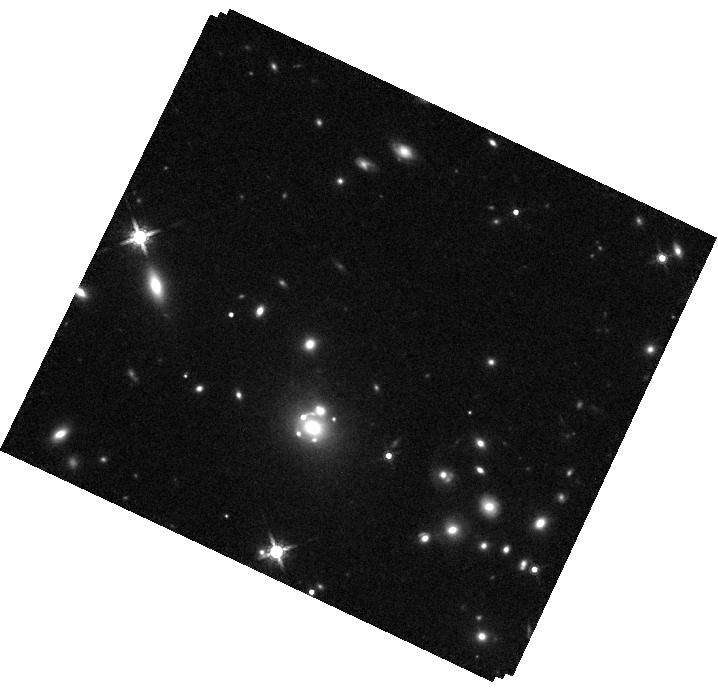
Target: AT2025WNY
Instrument: WFC3/IR
Filter: F160W
Exposure: 10 min
Observation ID: hst_17611_01_wfc3_ir_f160w_ifbu01

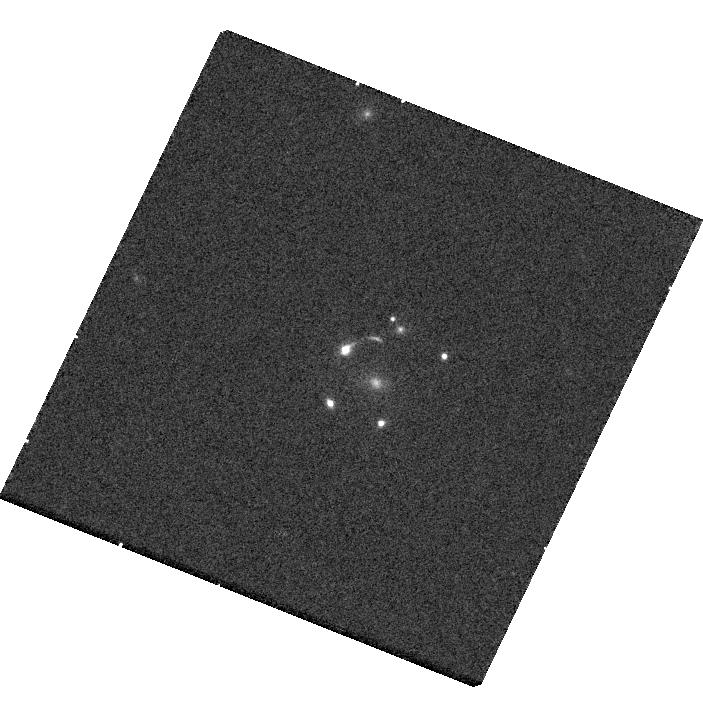
Target: AT2025WNY
Instrument: WFC3/UVIS
Filter: F475W
Exposure: 10 min
Observation ID: hst_17611_01_wfc3_uvis_f475w_ifbu01

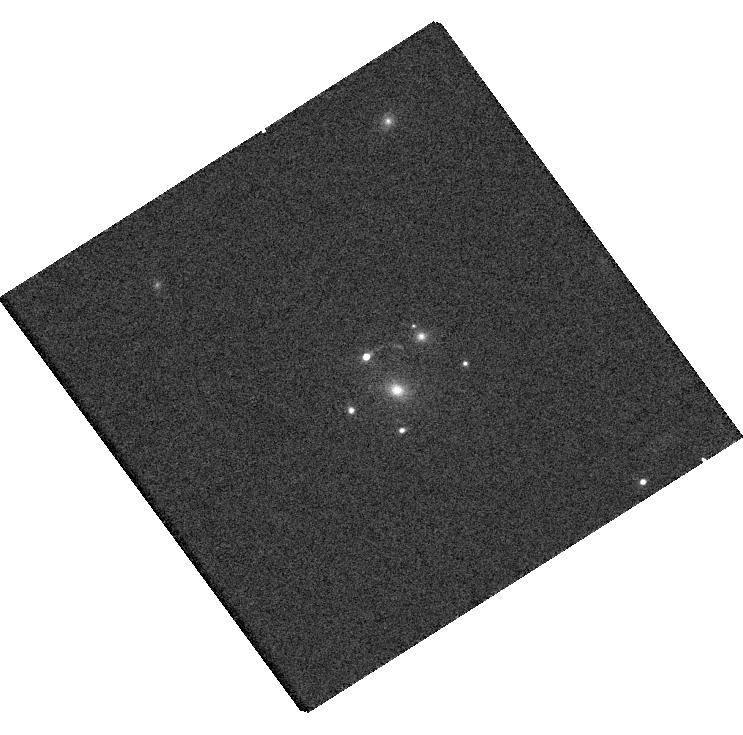
Target: AT2025WNY
Instrument: WFC3/UVIS
Filter: F625W
Exposure: 4 min
Observation ID: hst_17611_02_wfc3_uvis_f625w_ifbu02

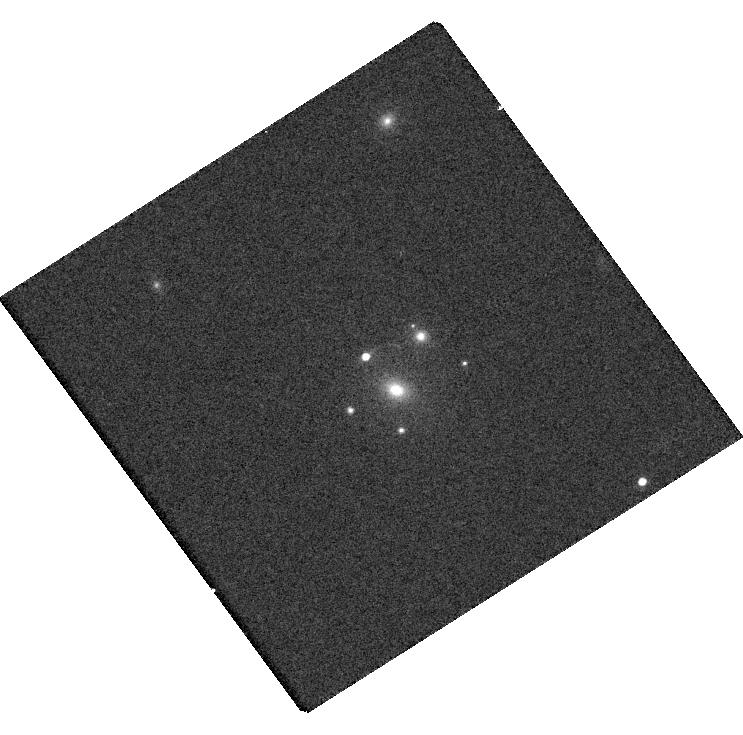
Target: AT2025WNY
Instrument: WFC3/UVIS
Filter: F814W
Exposure: 5 min
Observation ID: hst_17611_02_wfc3_uvis_f814w_ifbu02

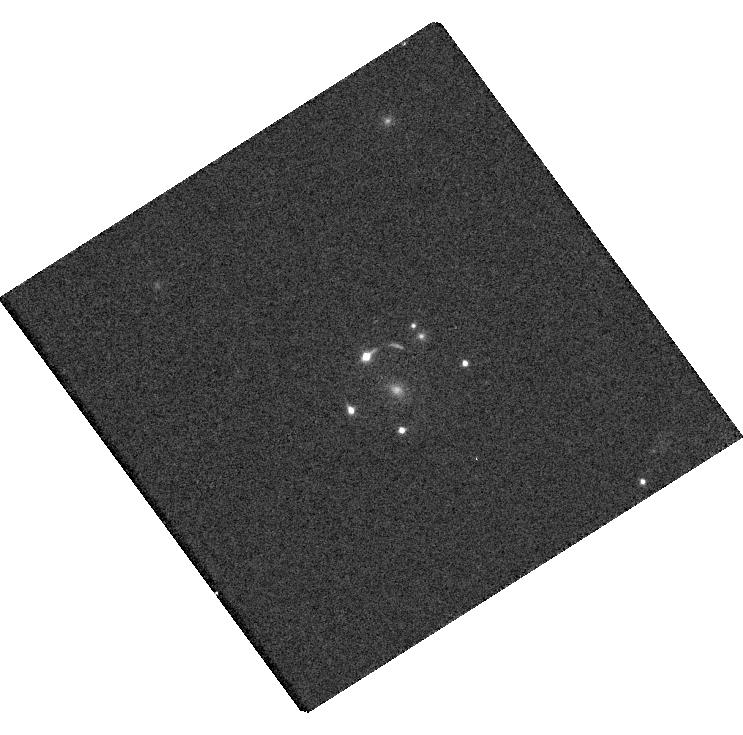
Target: AT2025WNY
Instrument: WFC3/UVIS
Filter: F475W
Exposure: 10 min
Observation ID: hst_17611_02_wfc3_uvis_f475w_ifbu02

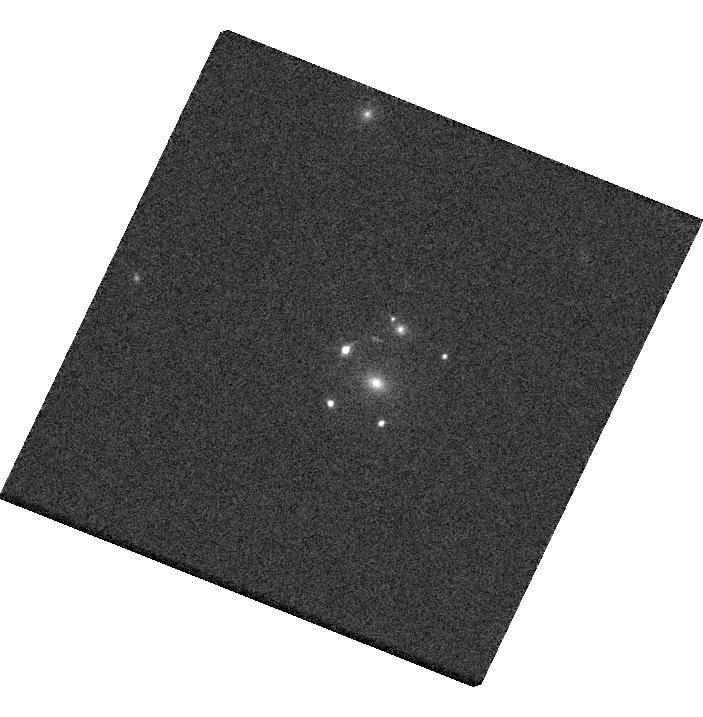
Target: AT2025WNY
Instrument: WFC3/UVIS
Filter: F625W
Exposure: 4 min
Observation ID: hst_17611_01_wfc3_uvis_f625w_ifbu01

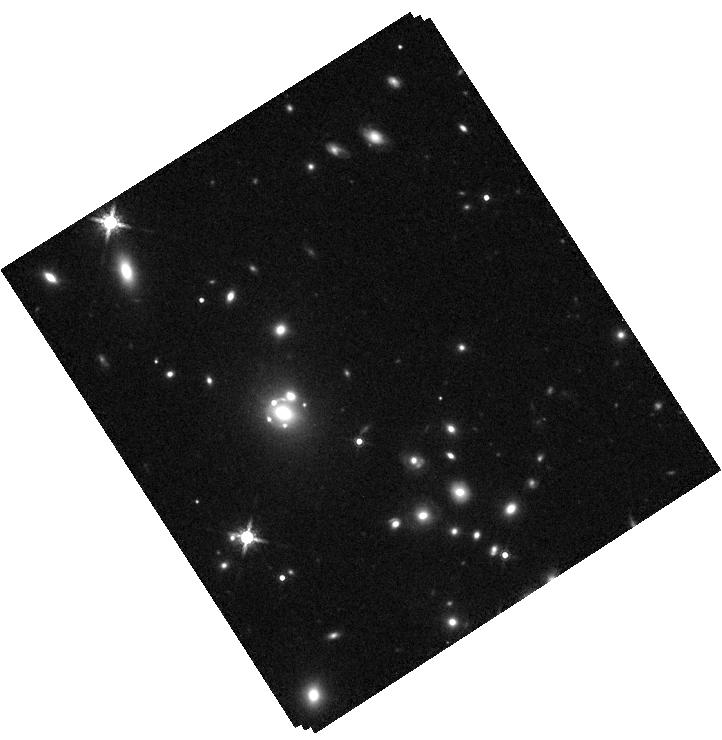
Target: AT2025WNY
Instrument: WFC3/IR
Filter: F160W
Exposure: 10 min
Observation ID: hst_17611_02_wfc3_ir_f160w_ifbu02

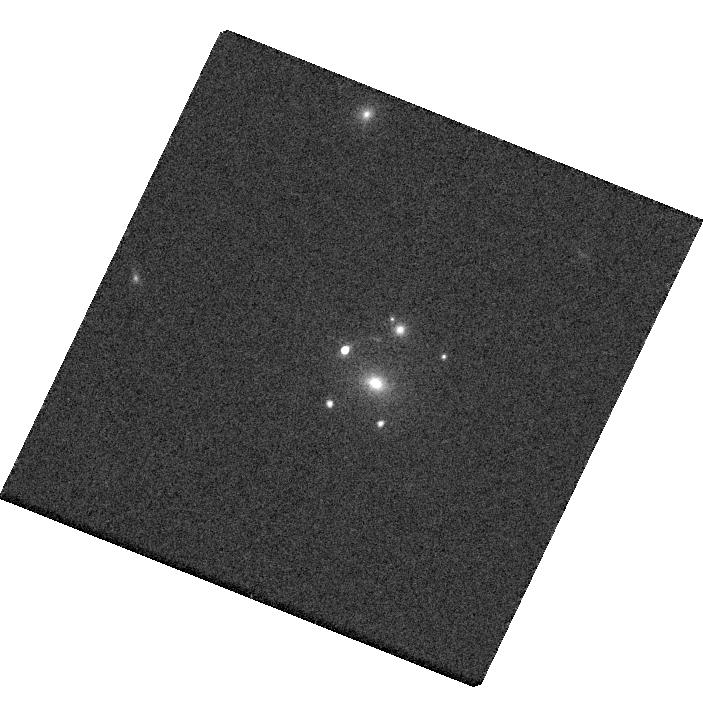
Target: AT2025WNY
Instrument: WFC3/UVIS
Filter: F814W
Exposure: 5 min
Observation ID: hst_17611_01_wfc3_uvis_f814w_ifbu01

Measuring the Hubble constant with the next multiple-imaged lensed supernova (PI: Goobar, Ariel)

Spectroscopic time-delay measurements of multiply-imaged supernovae offer a very efficient way to measure the expansion rate of the universe. NIRCam and NIRSpec follow-up observations with JWST upon the next lensed supernova (SN) discovered by the Zwicky Transient Facility (ZTF) or the La Silla Schmidt Southern Survey (LS4) could pave the way for a novel technique to measure the Hubble constant and adress the "Hubble tension". Unlike any other time-delay measurement, spectroscopic dating of multiple SN images can be done without repeated observations. We propose to select a suitable lensed supernova for ToO observations and anticipate a 5% (or better) measurement of H0, with only 3.5 hours of JWST time.